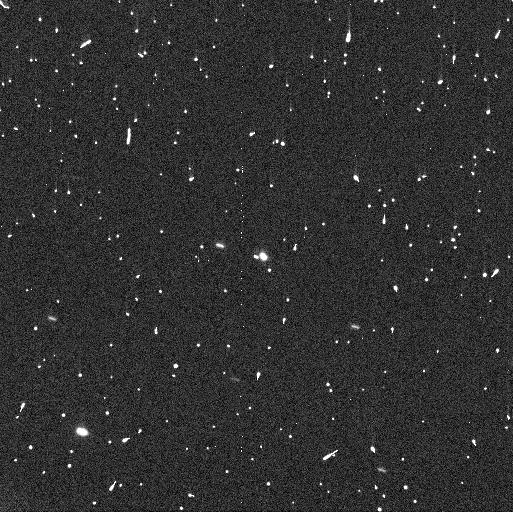
Target: WC510
Instrument: WFC3/UVIS
Filter: F350LP
Exposure: 3 min
Observation ID: ifm604qaq

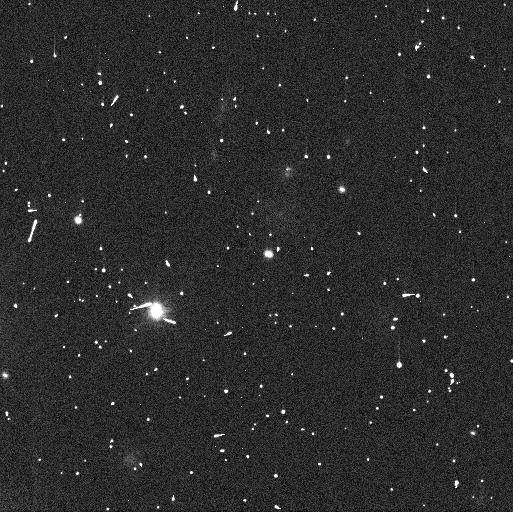
Target: WC510
Instrument: WFC3/UVIS
Filter: F350LP
Exposure: 3 min
Observation ID: ifm601jhq

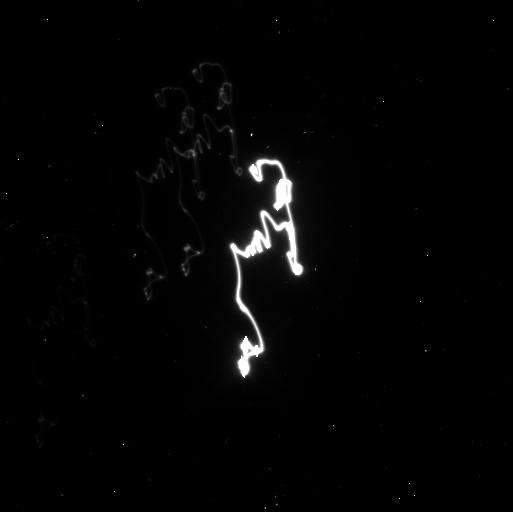
Target: WC510
Instrument: WFC3/UVIS
Filter: F350LP
Exposure: 3 min
Observation ID: ifm602cuq

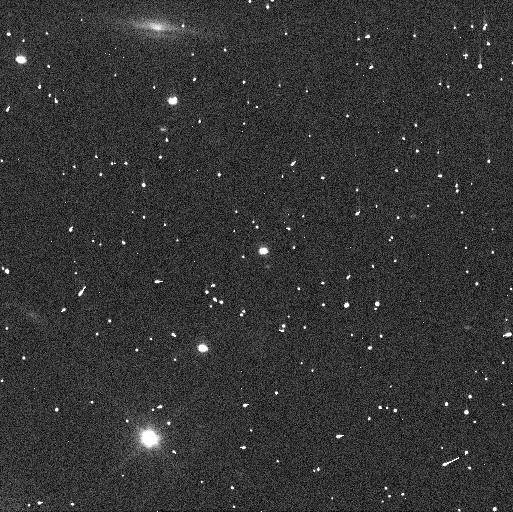
Target: WC510
Instrument: WFC3/UVIS
Filter: F350LP
Exposure: 3 min
Observation ID: ifm603ijq

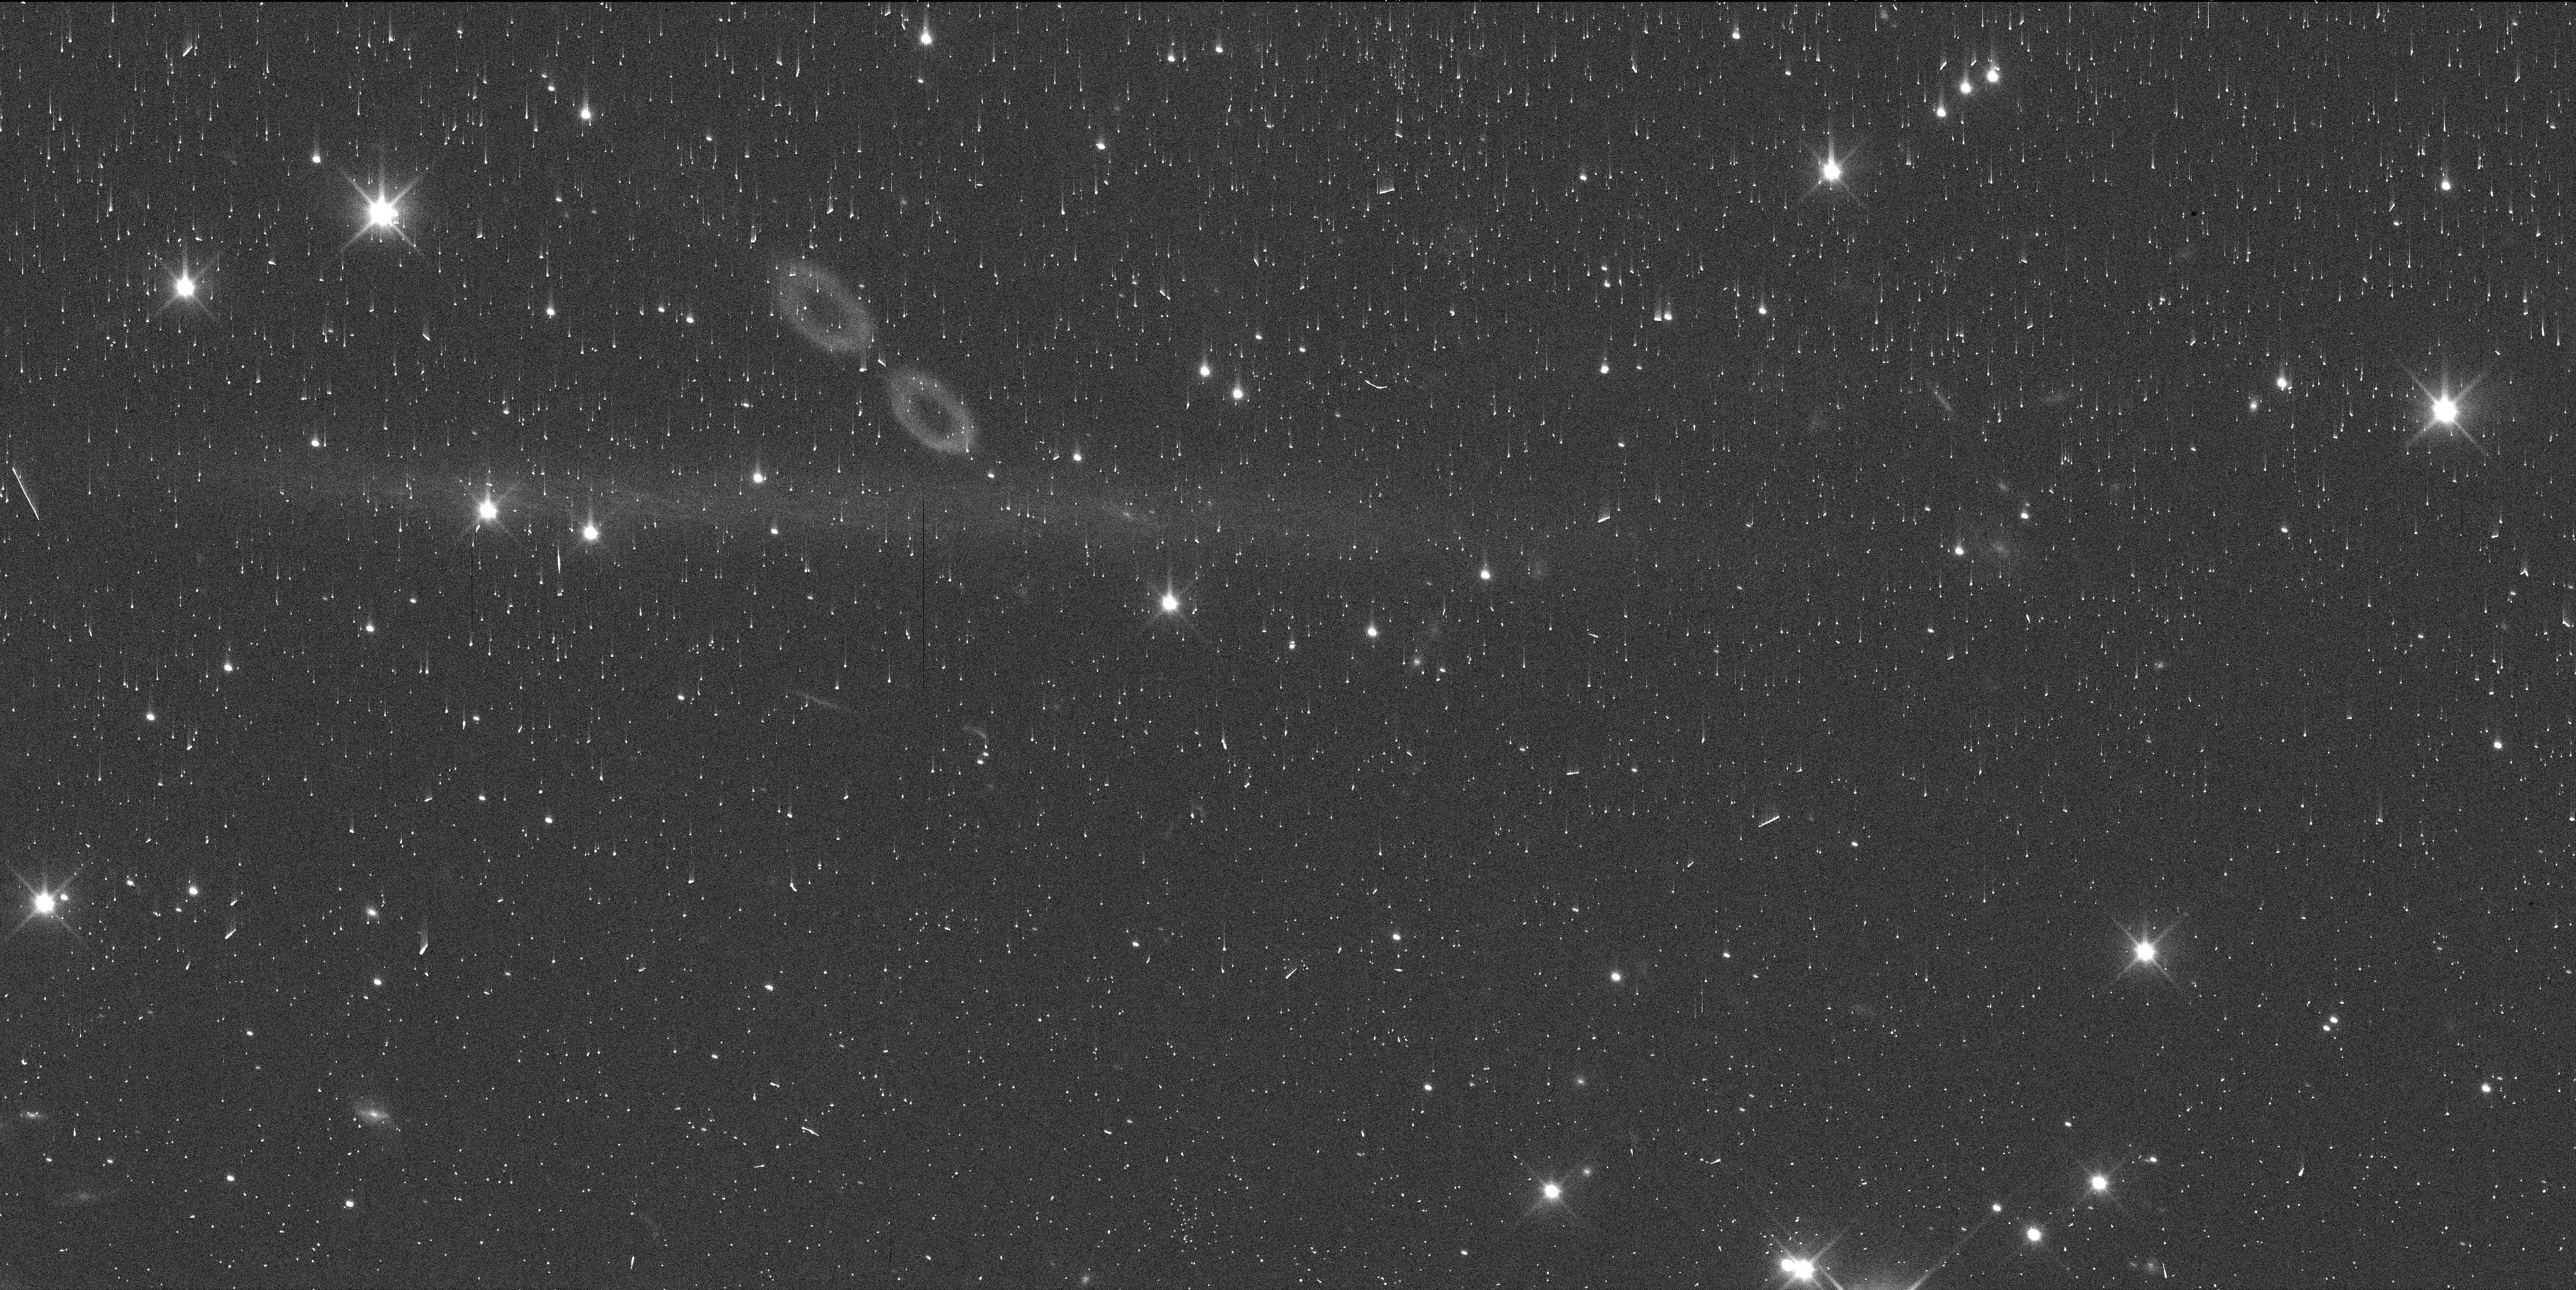
Target: WC510
Instrument: WFC3/UVIS
Filter: F350LP
Exposure: 3 min
Observation ID: ifm605nkq

2014 WC510: A second trans-Neptunian triple? (PI: Proudfoot, Benjamin)

Small planetesimals in the trans-Neptunian region are thought to be formed as the result of gravitational collapse triggered by the streaming instability mechanism. Simulations of such gravitational collapses commonly produce hierarchical triple systems (and other higher multiples), suggesting that they may be common in the trans-Neptunian region. However, to date, only one hierarchical triple has been found, suggesting that either triples are rare or telescopes have not yet reached the necessary resolution to resolve them. Recent HST observations have revealed that 2014 WC510, previously seen to be a closely separated binary, could have a more distant third companion. Alternatively, the system may be a wide binary that happens to be in an edge-on orbit. To determine if WC510 is the Solar System's second confirmed hierarchical triple, we propose a simple 6 orbit program to recover the orbit of the newly discovered distant companion. This provides a sensitive test of the streaming instability formation of planetesimals. Even if not a triple system, our program will precisely measure WC510's mass, providing one of the most precisely known densities in its size range. There is also potential to predict mutual events, which can provide a powerful tool to study WC510 in exquisite detail.